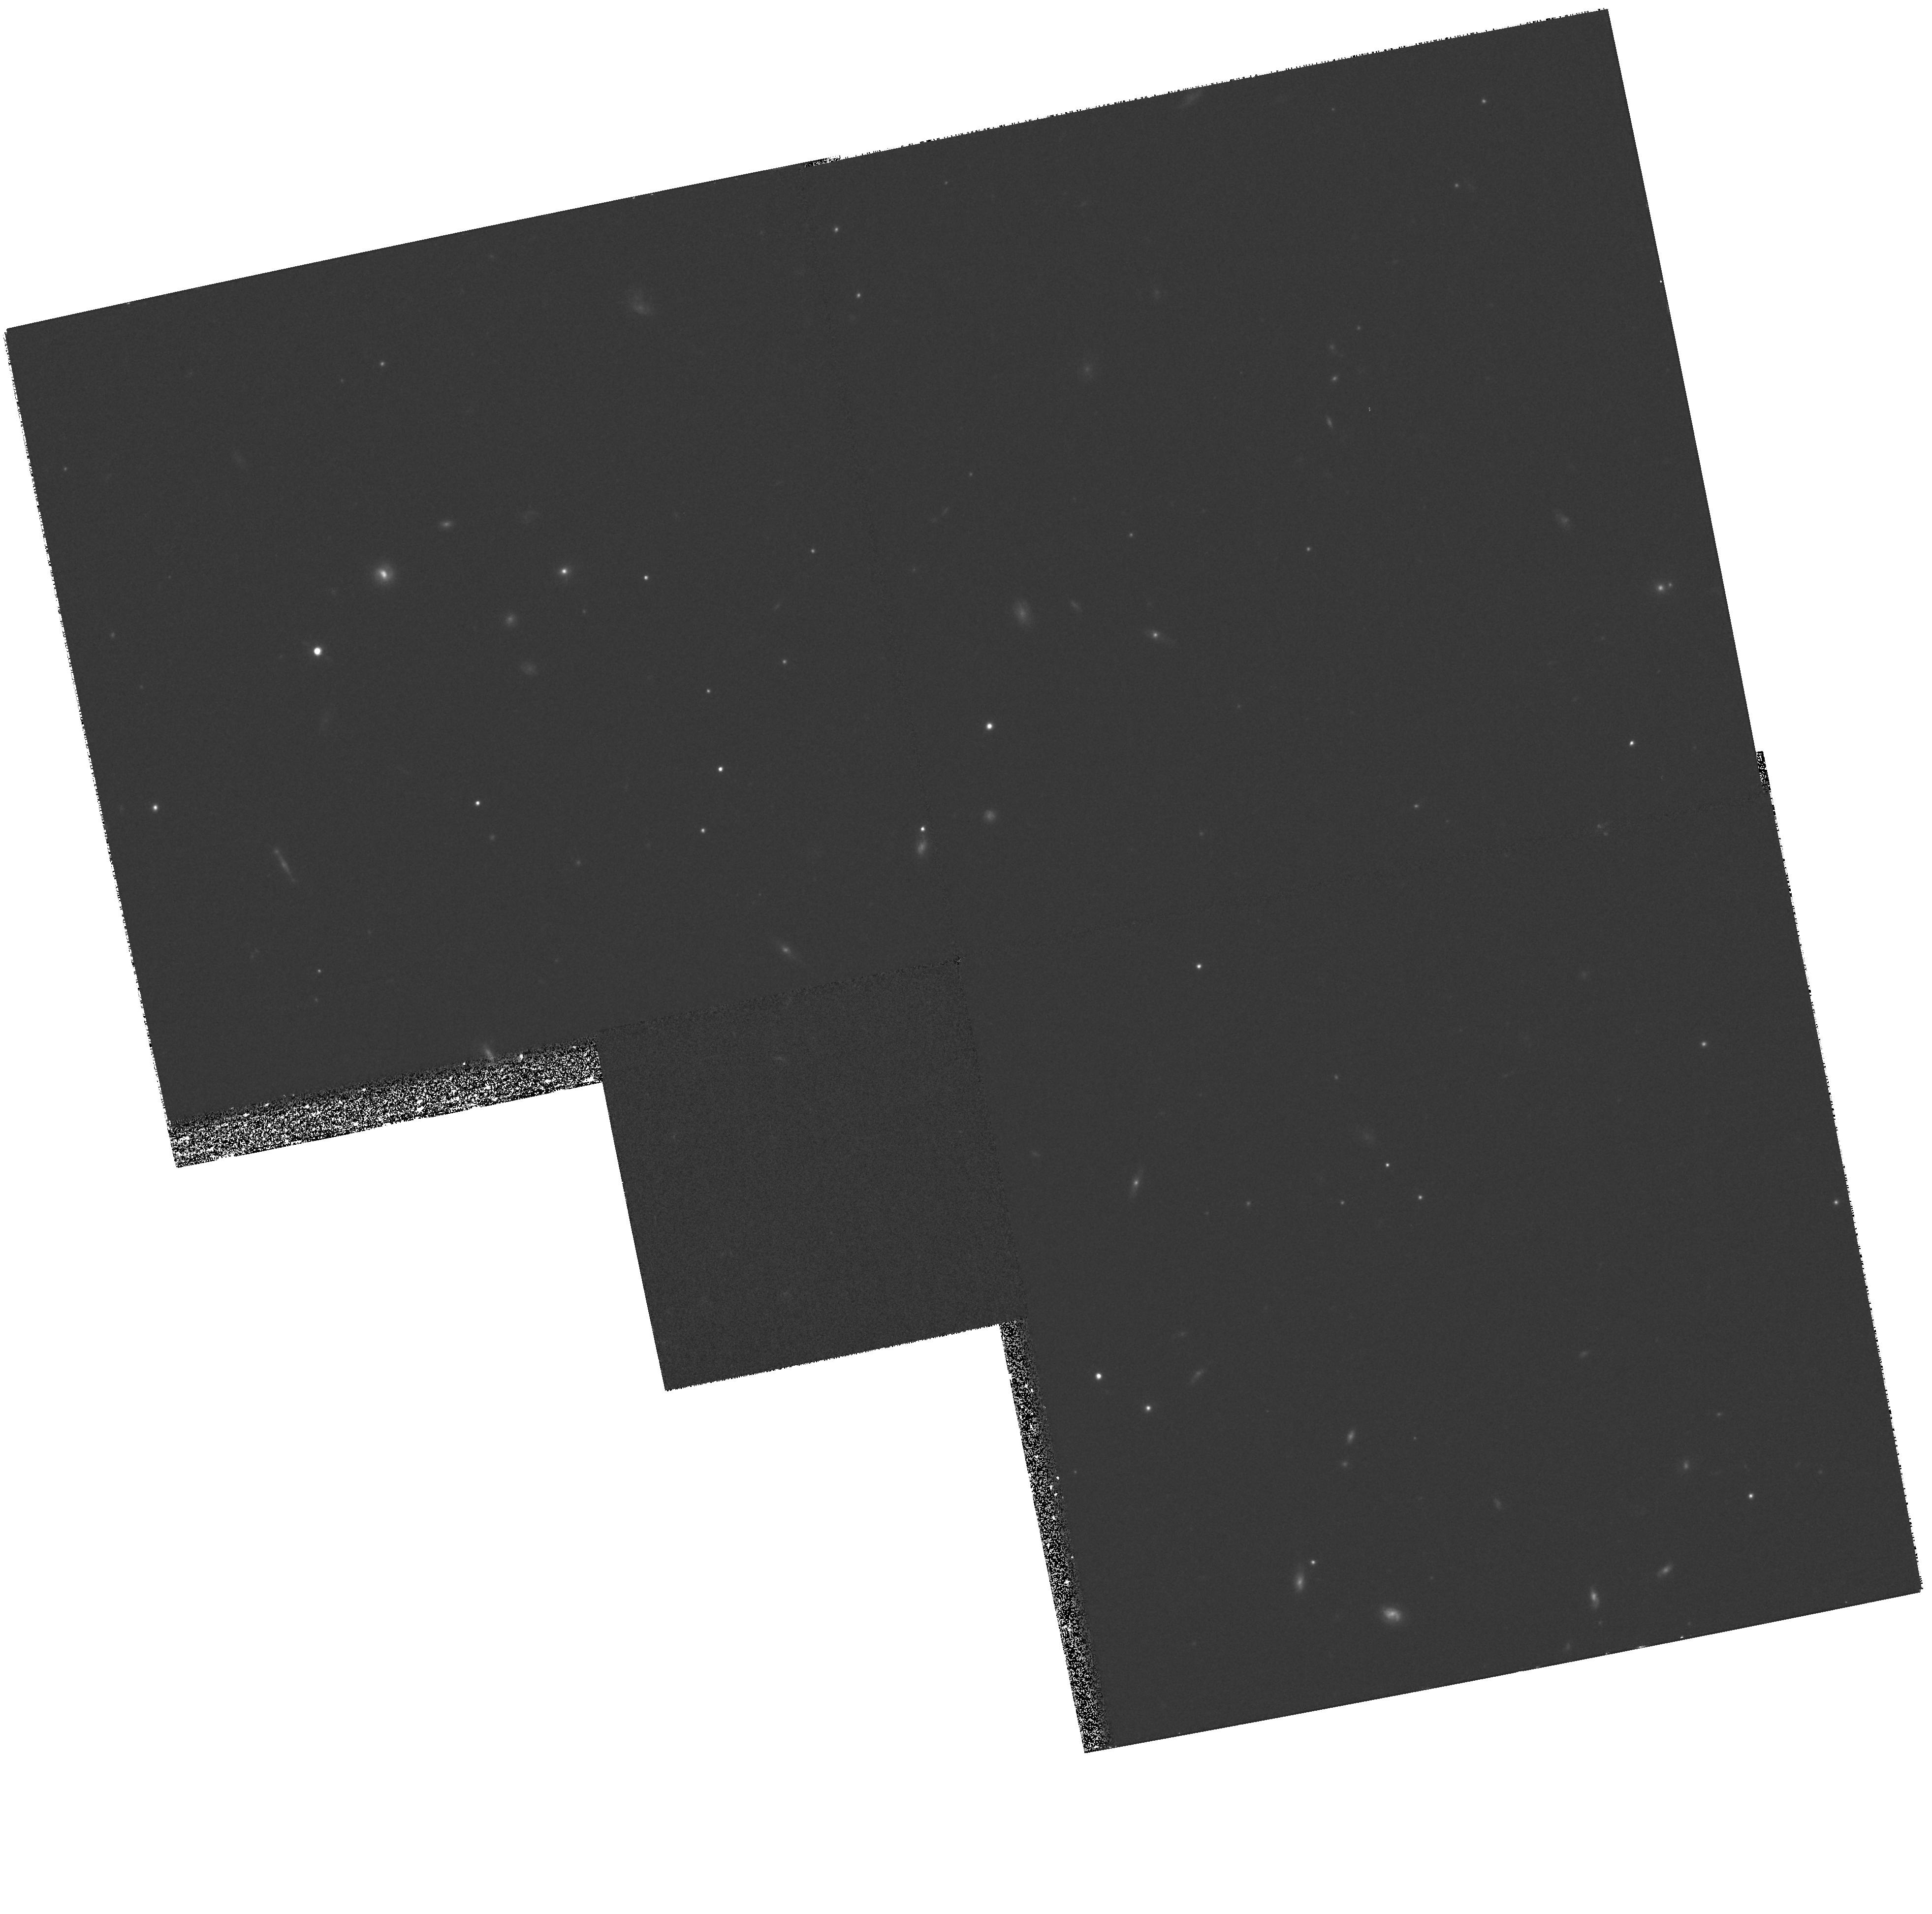
Target: M87-15ARCMIN-S-B
Instrument: WFPC2/PC
Filter: F814W
Exposure: 30 min
Observation ID: hst_6844_05_wfpc2_pc_f814w_u4pu05

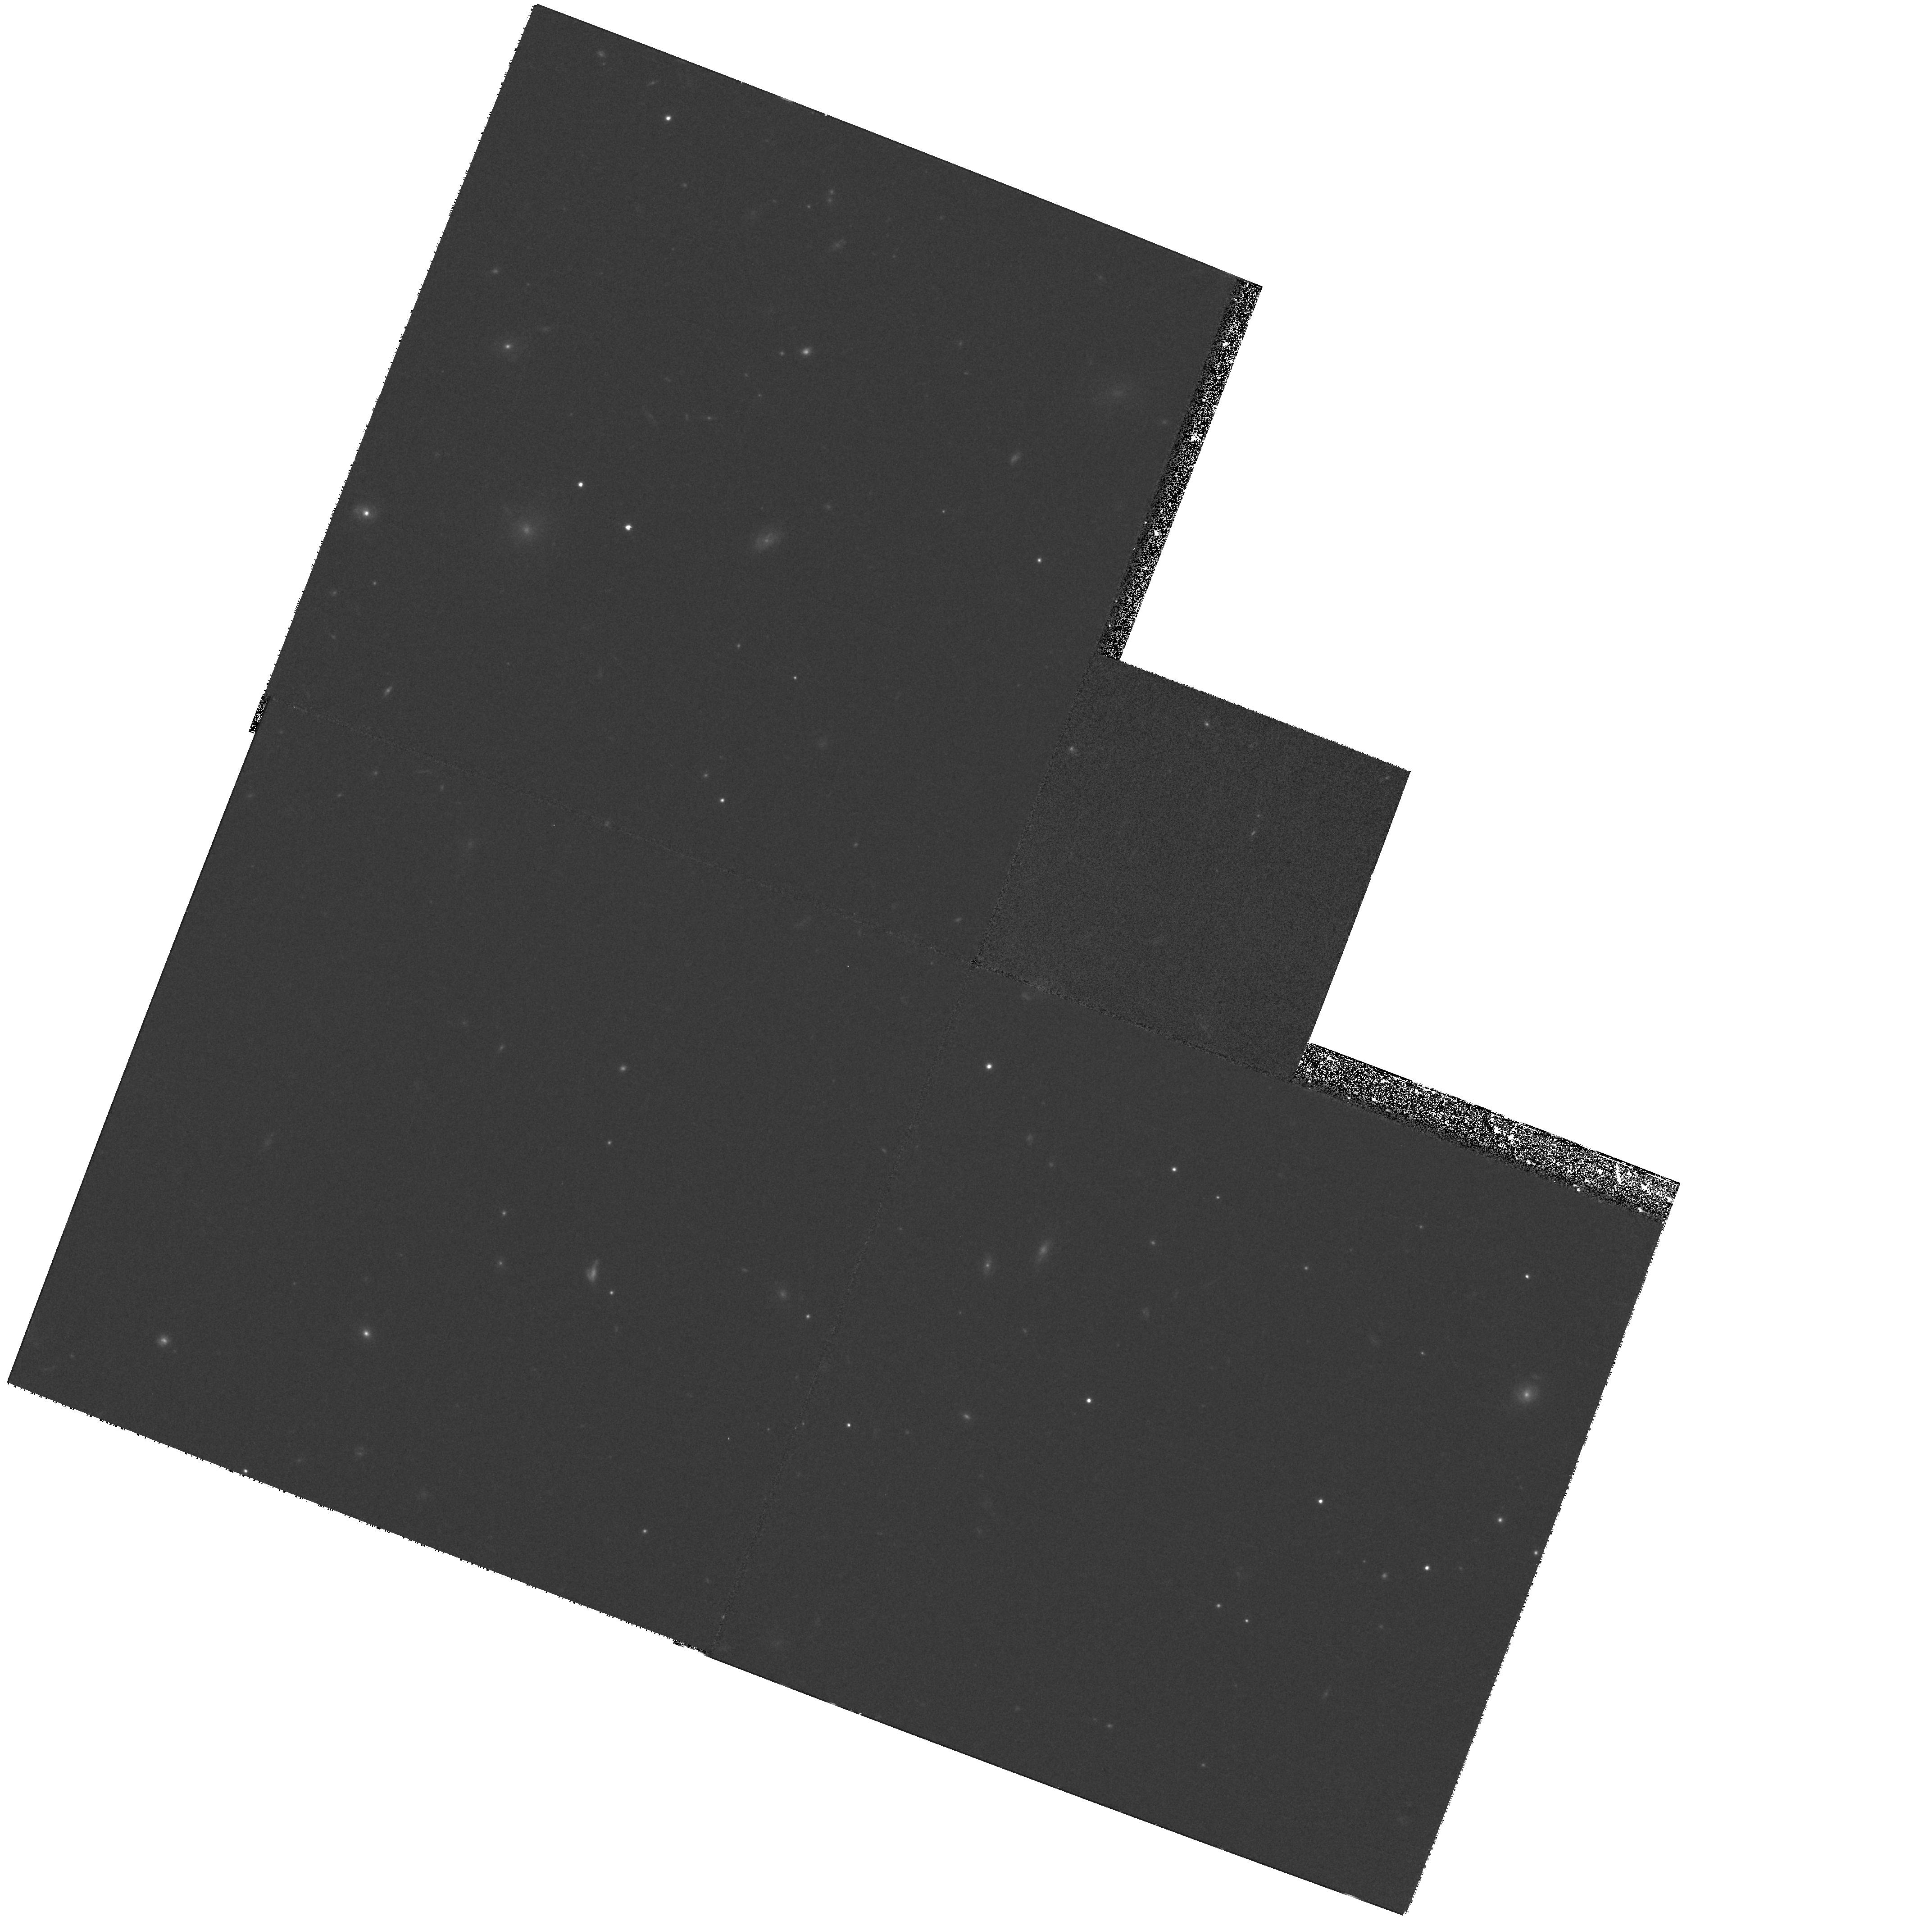
Target: M87-15ARCMIN-S-A
Instrument: WFPC2/PC
Filter: F814W
Exposure: 30 min
Observation ID: hst_6844_06_wfpc2_pc_f814w_u4pu06

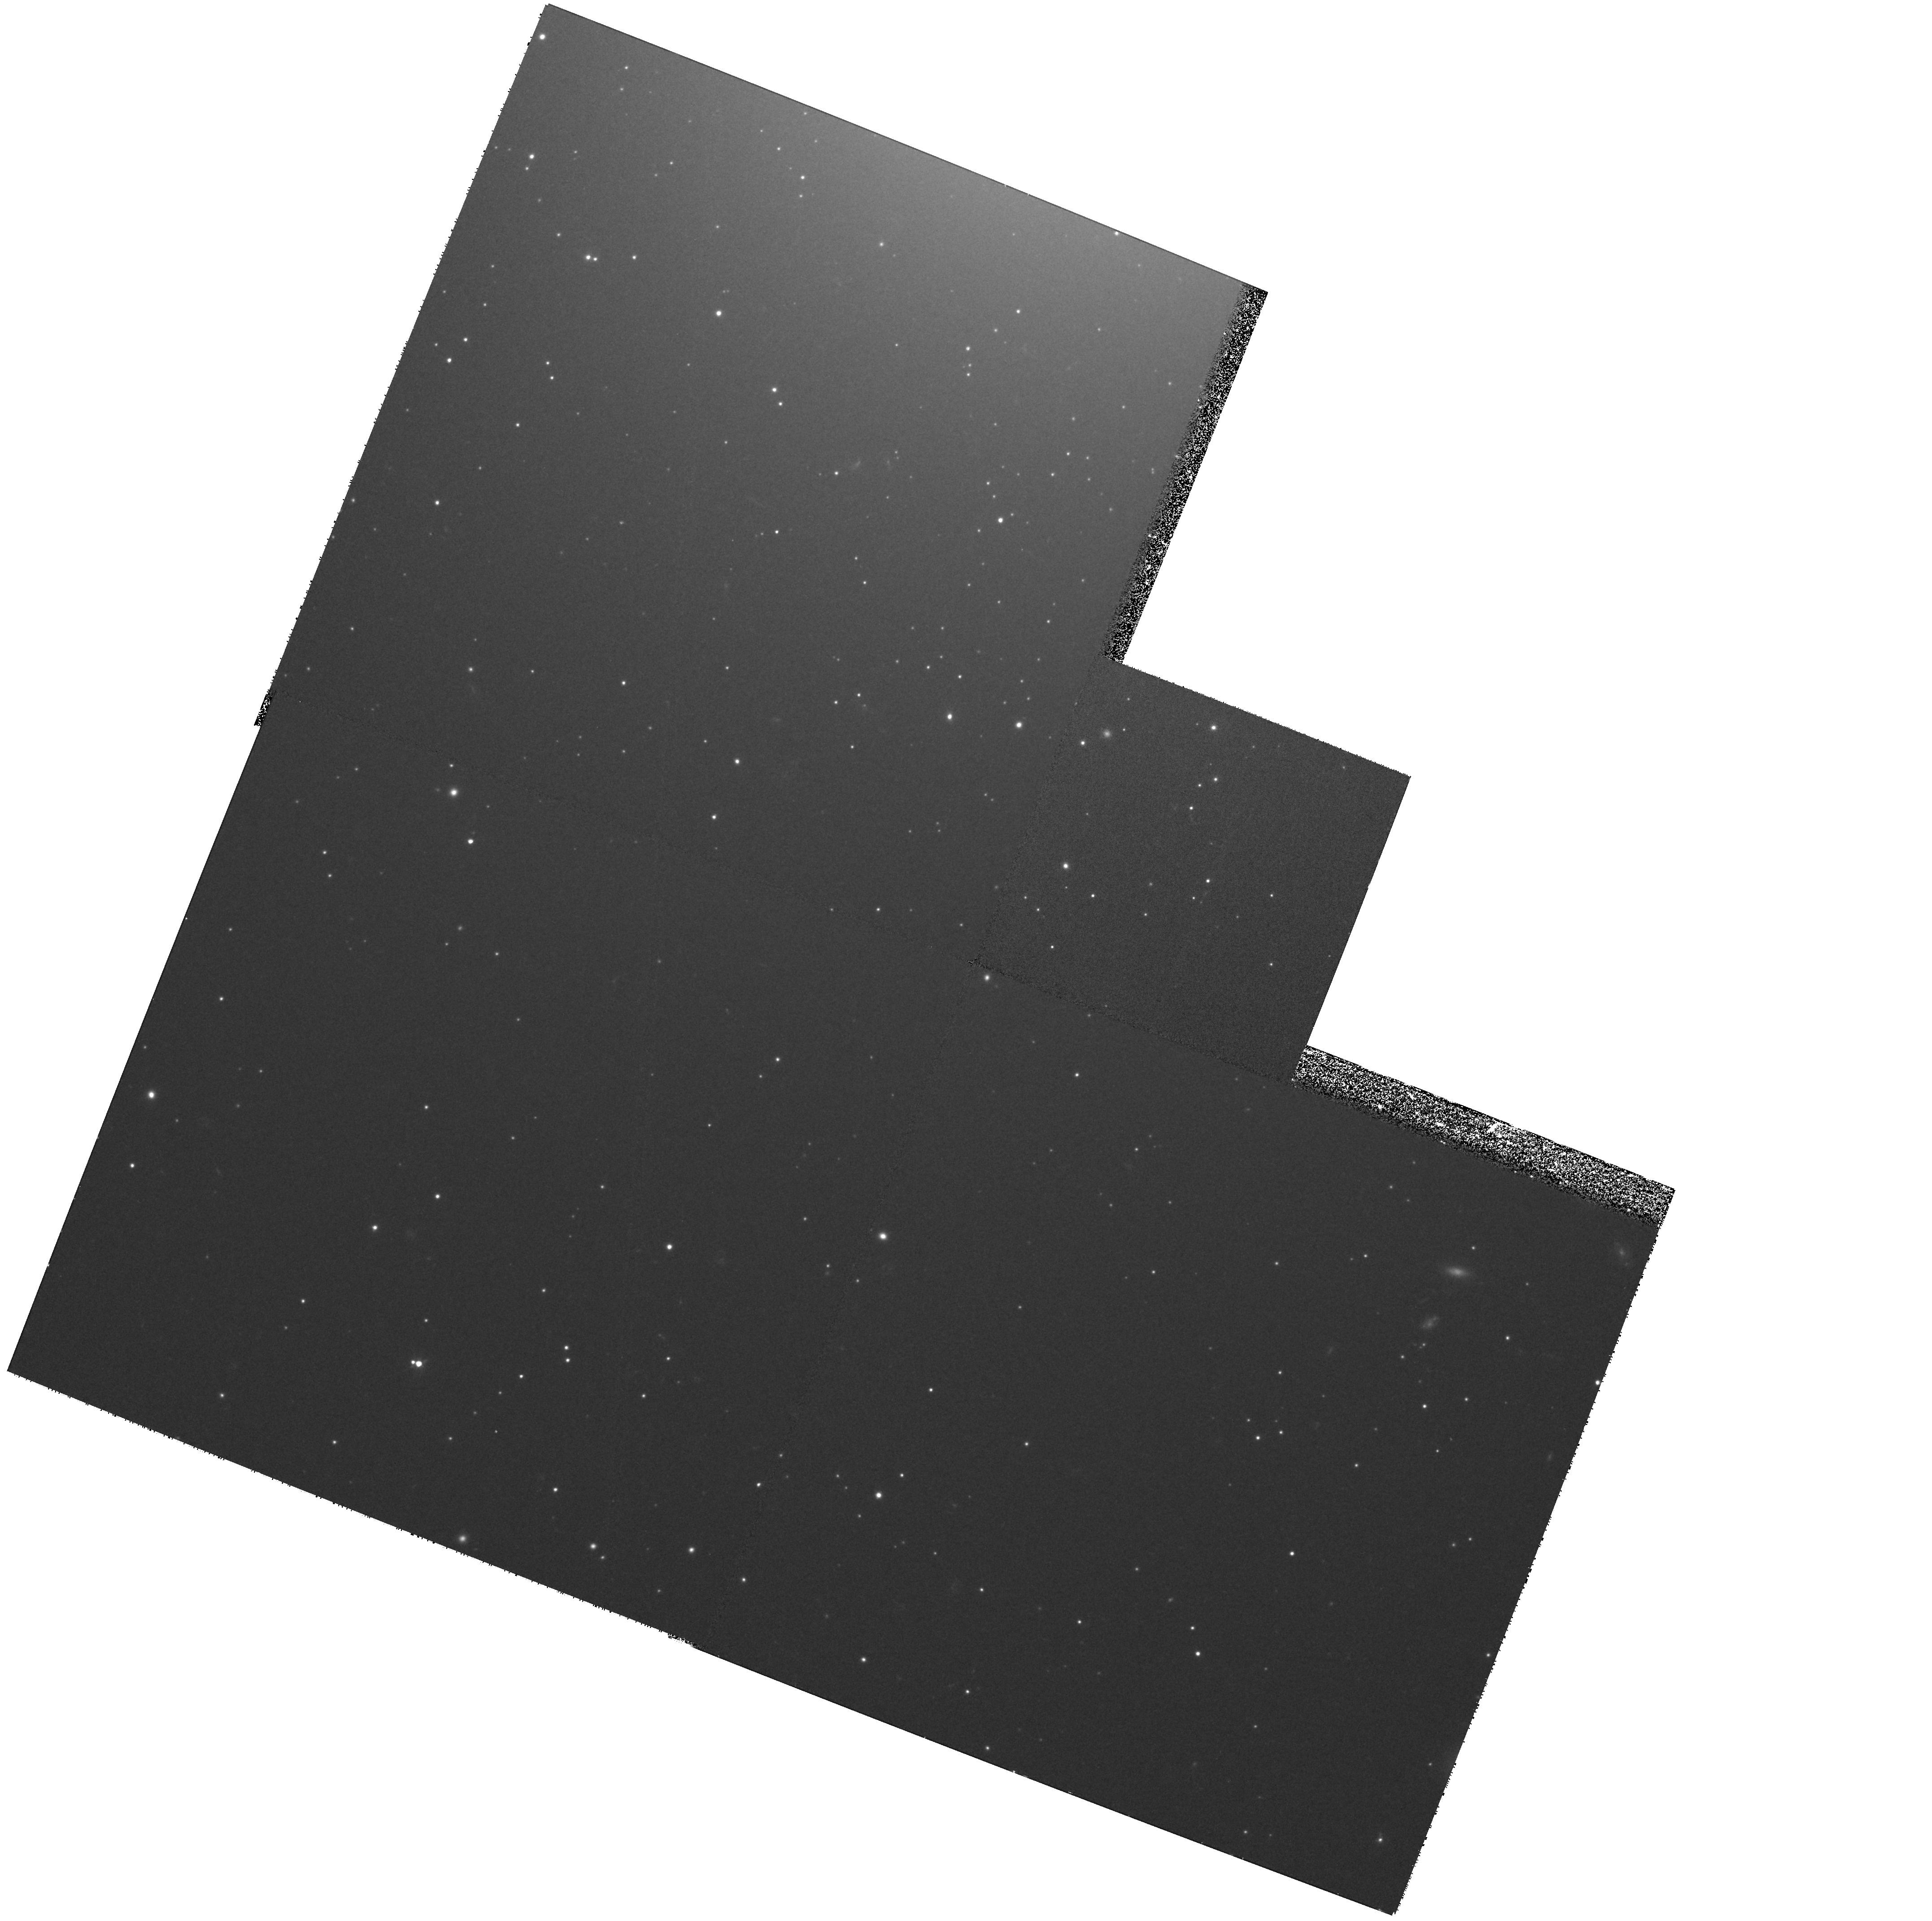
Target: M87-2.3ARCMIN-S
Instrument: WFPC2/PC
Filter: F555W
Exposure: 33 min
Observation ID: hst_6844_02_wfpc2_pc_f555w_u4pu02

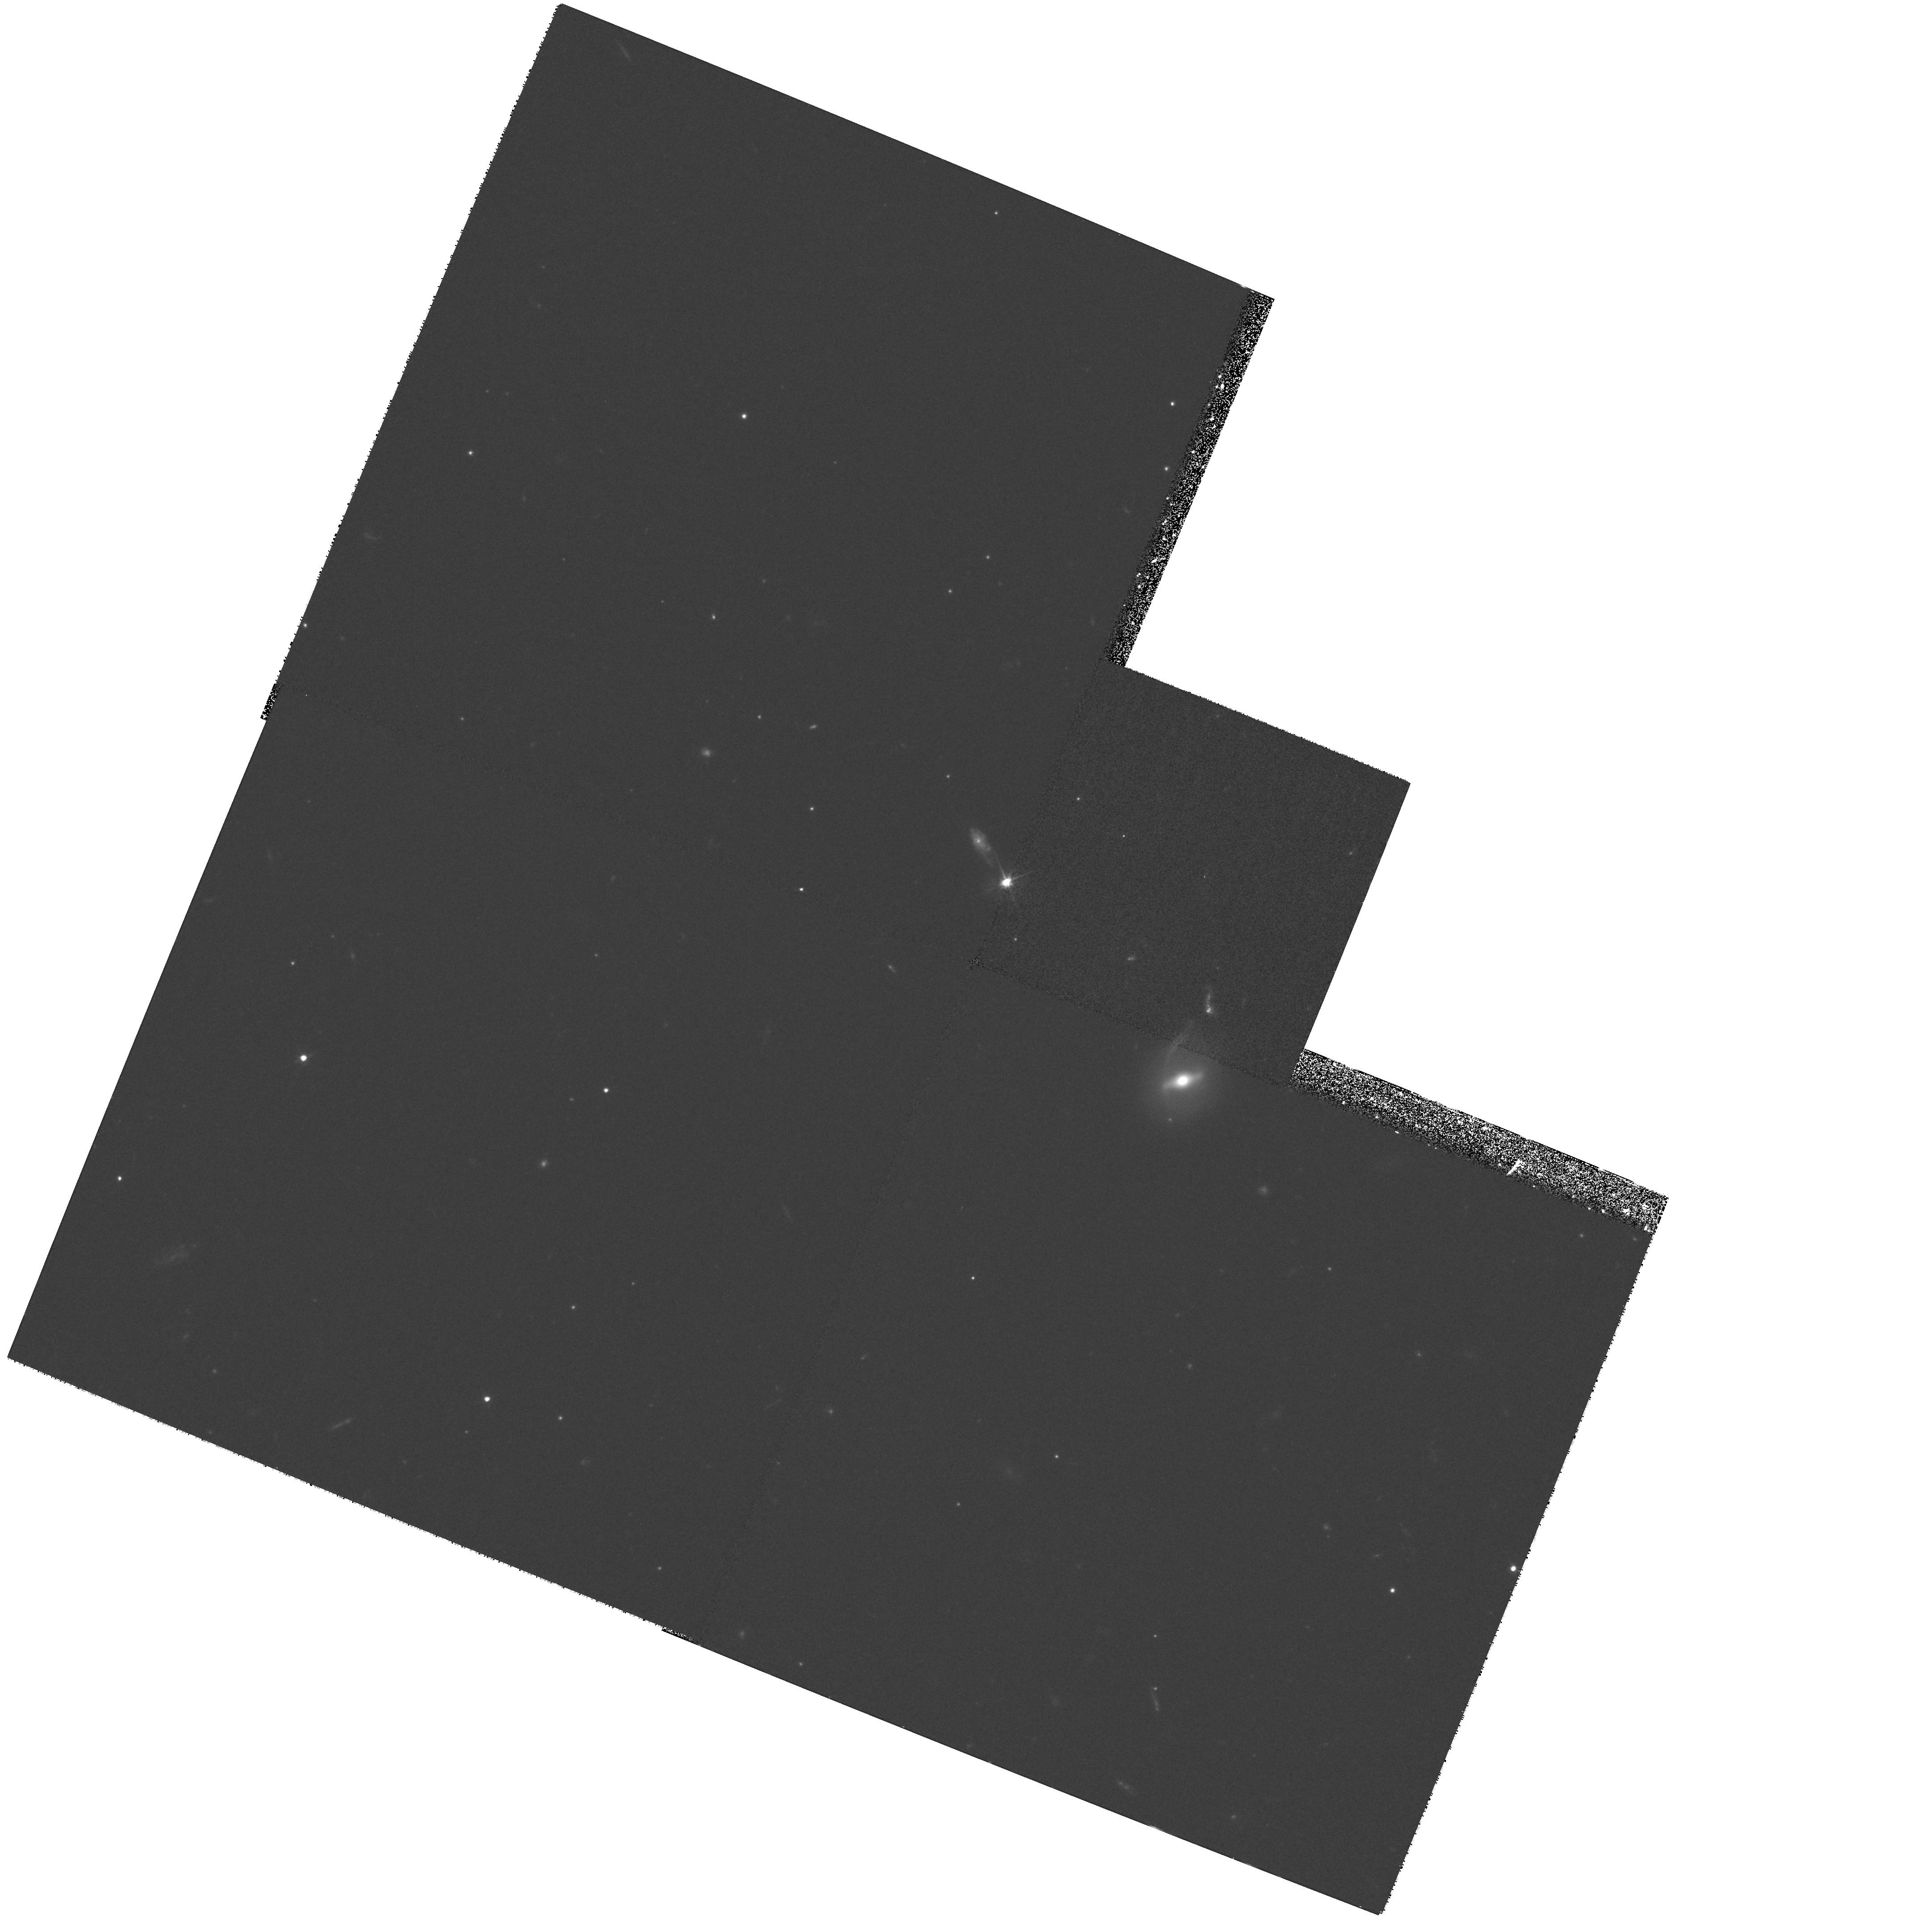
Target: M87-12ARCMIN-S
Instrument: WFPC2/PC
Filter: F555W
Exposure: 33 min
Observation ID: hst_6844_07_wfpc2_pc_f555w_u4pu07

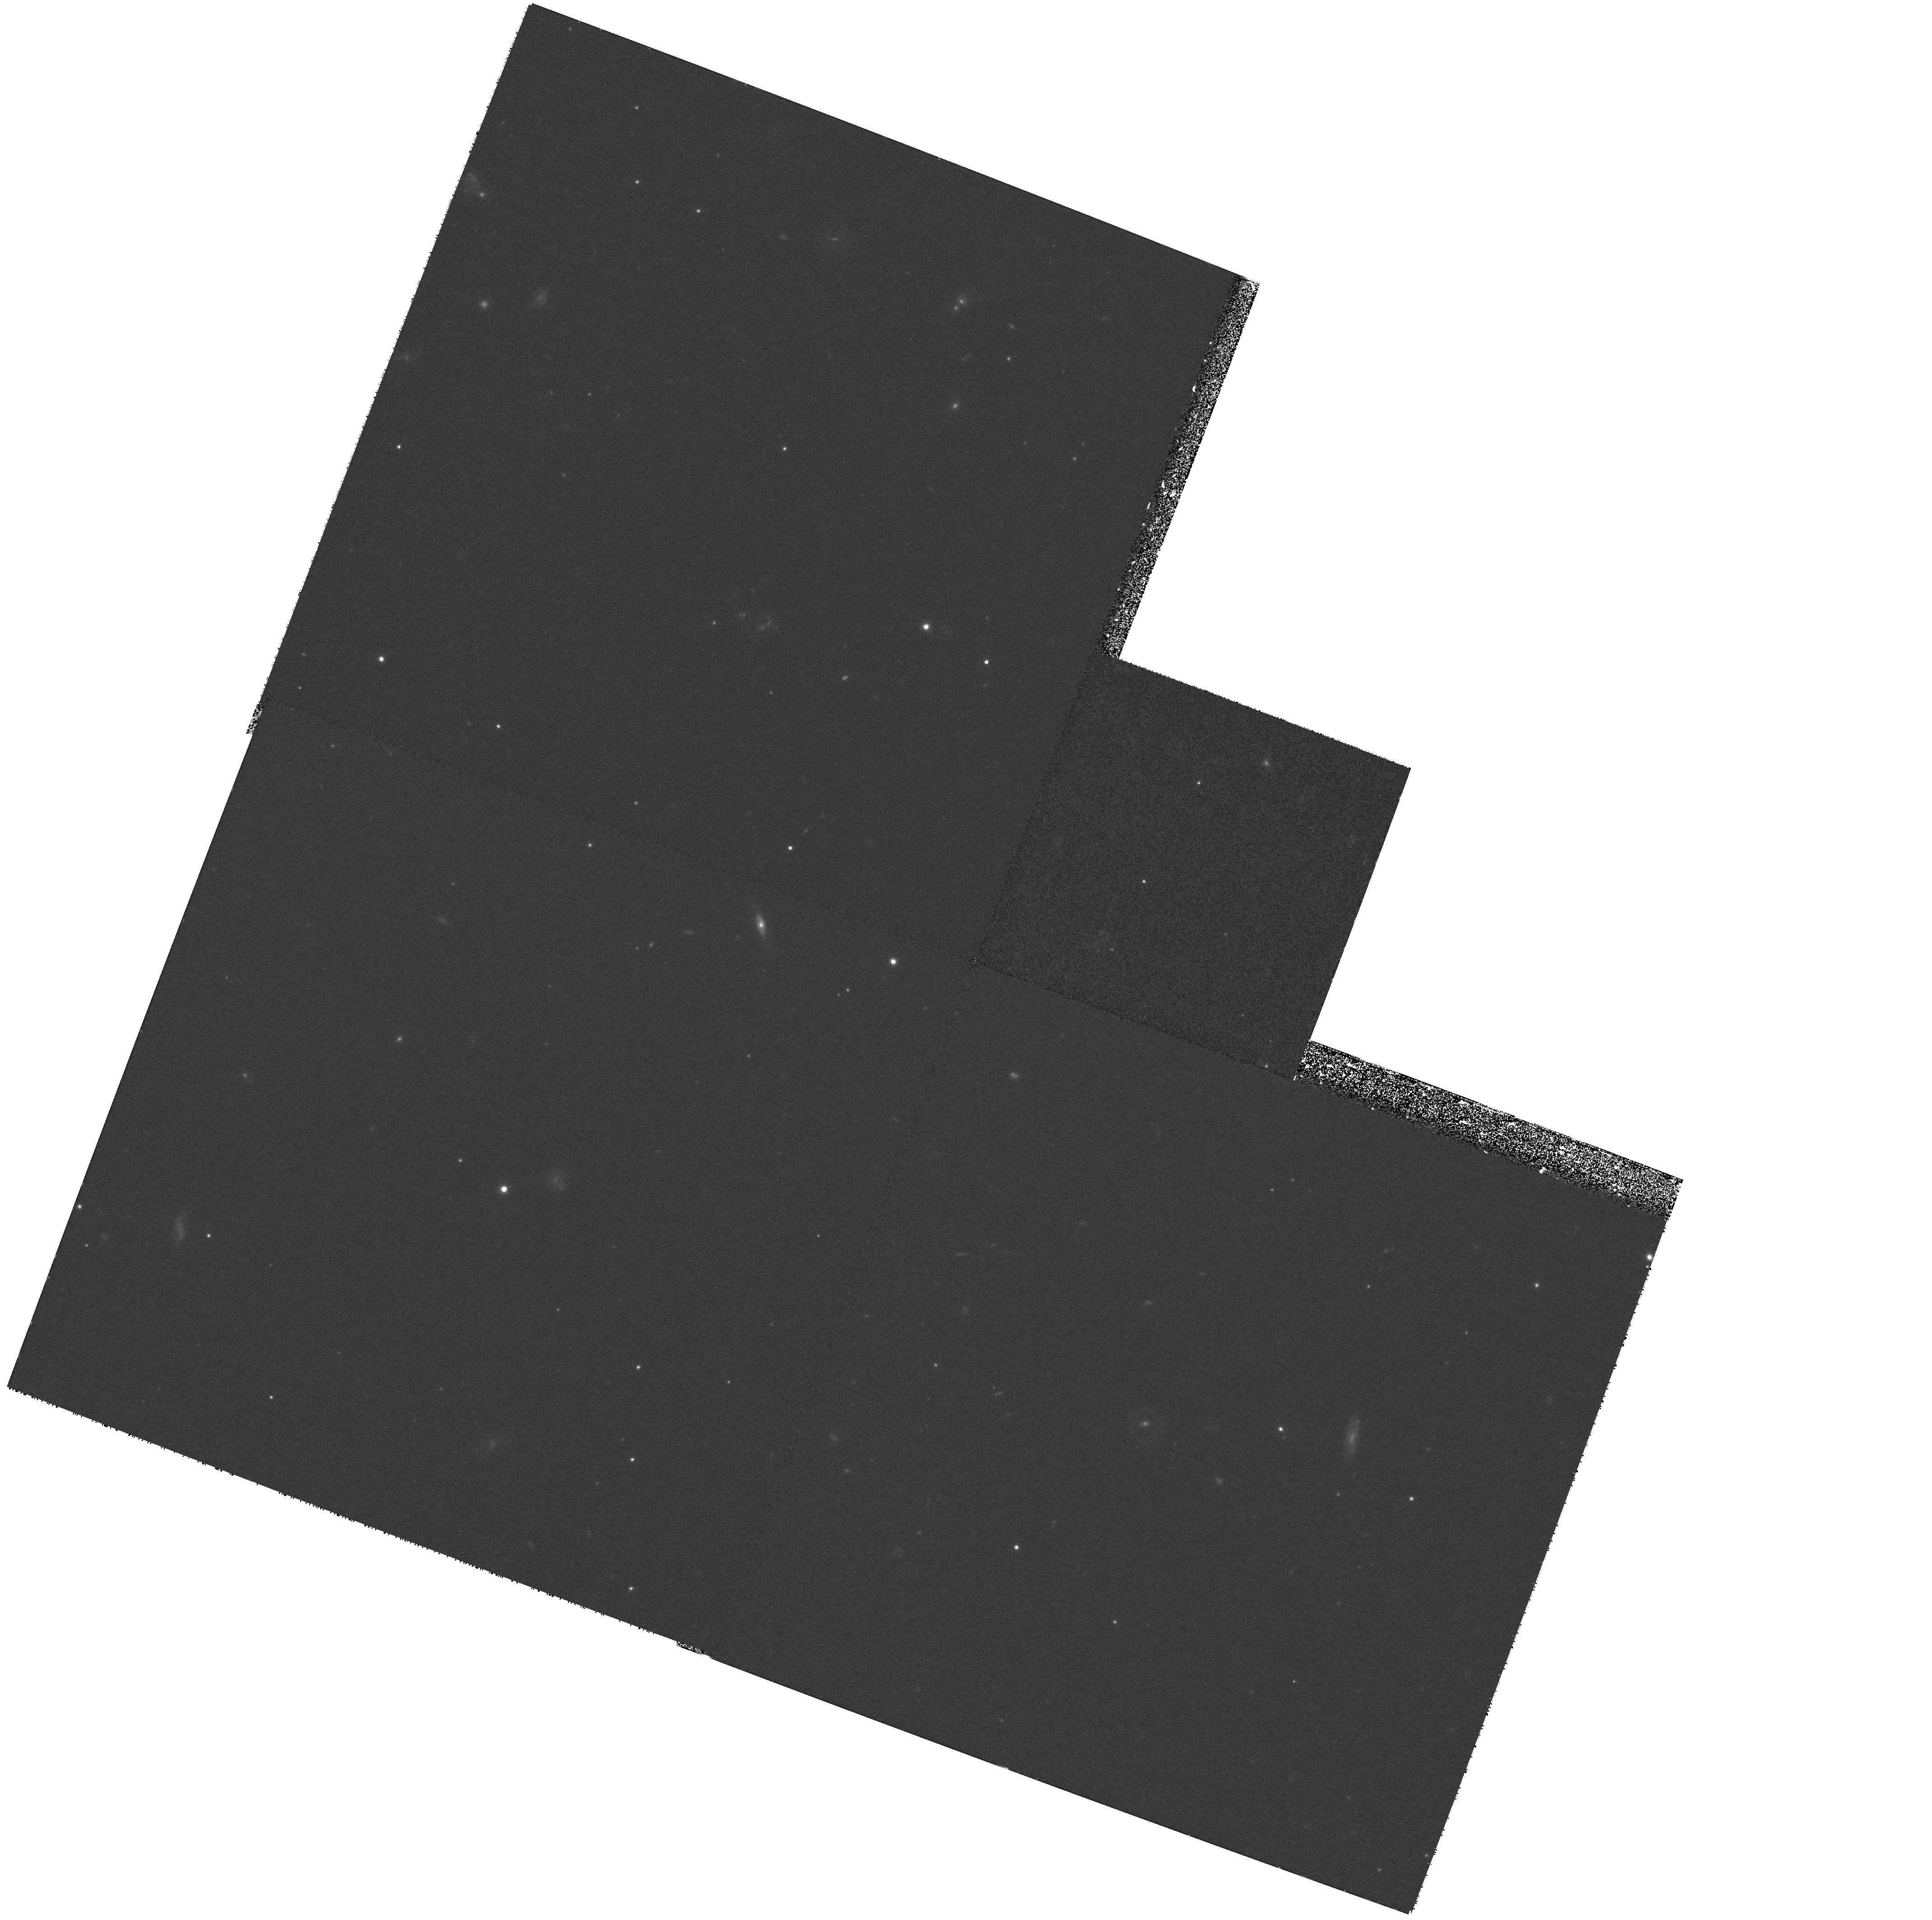
Target: M87-10ARCMIN-S
Instrument: WFPC2/PC
Filter: F555W
Exposure: 33 min
Observation ID: hst_6844_04_wfpc2_pc_f555w_u4pu04

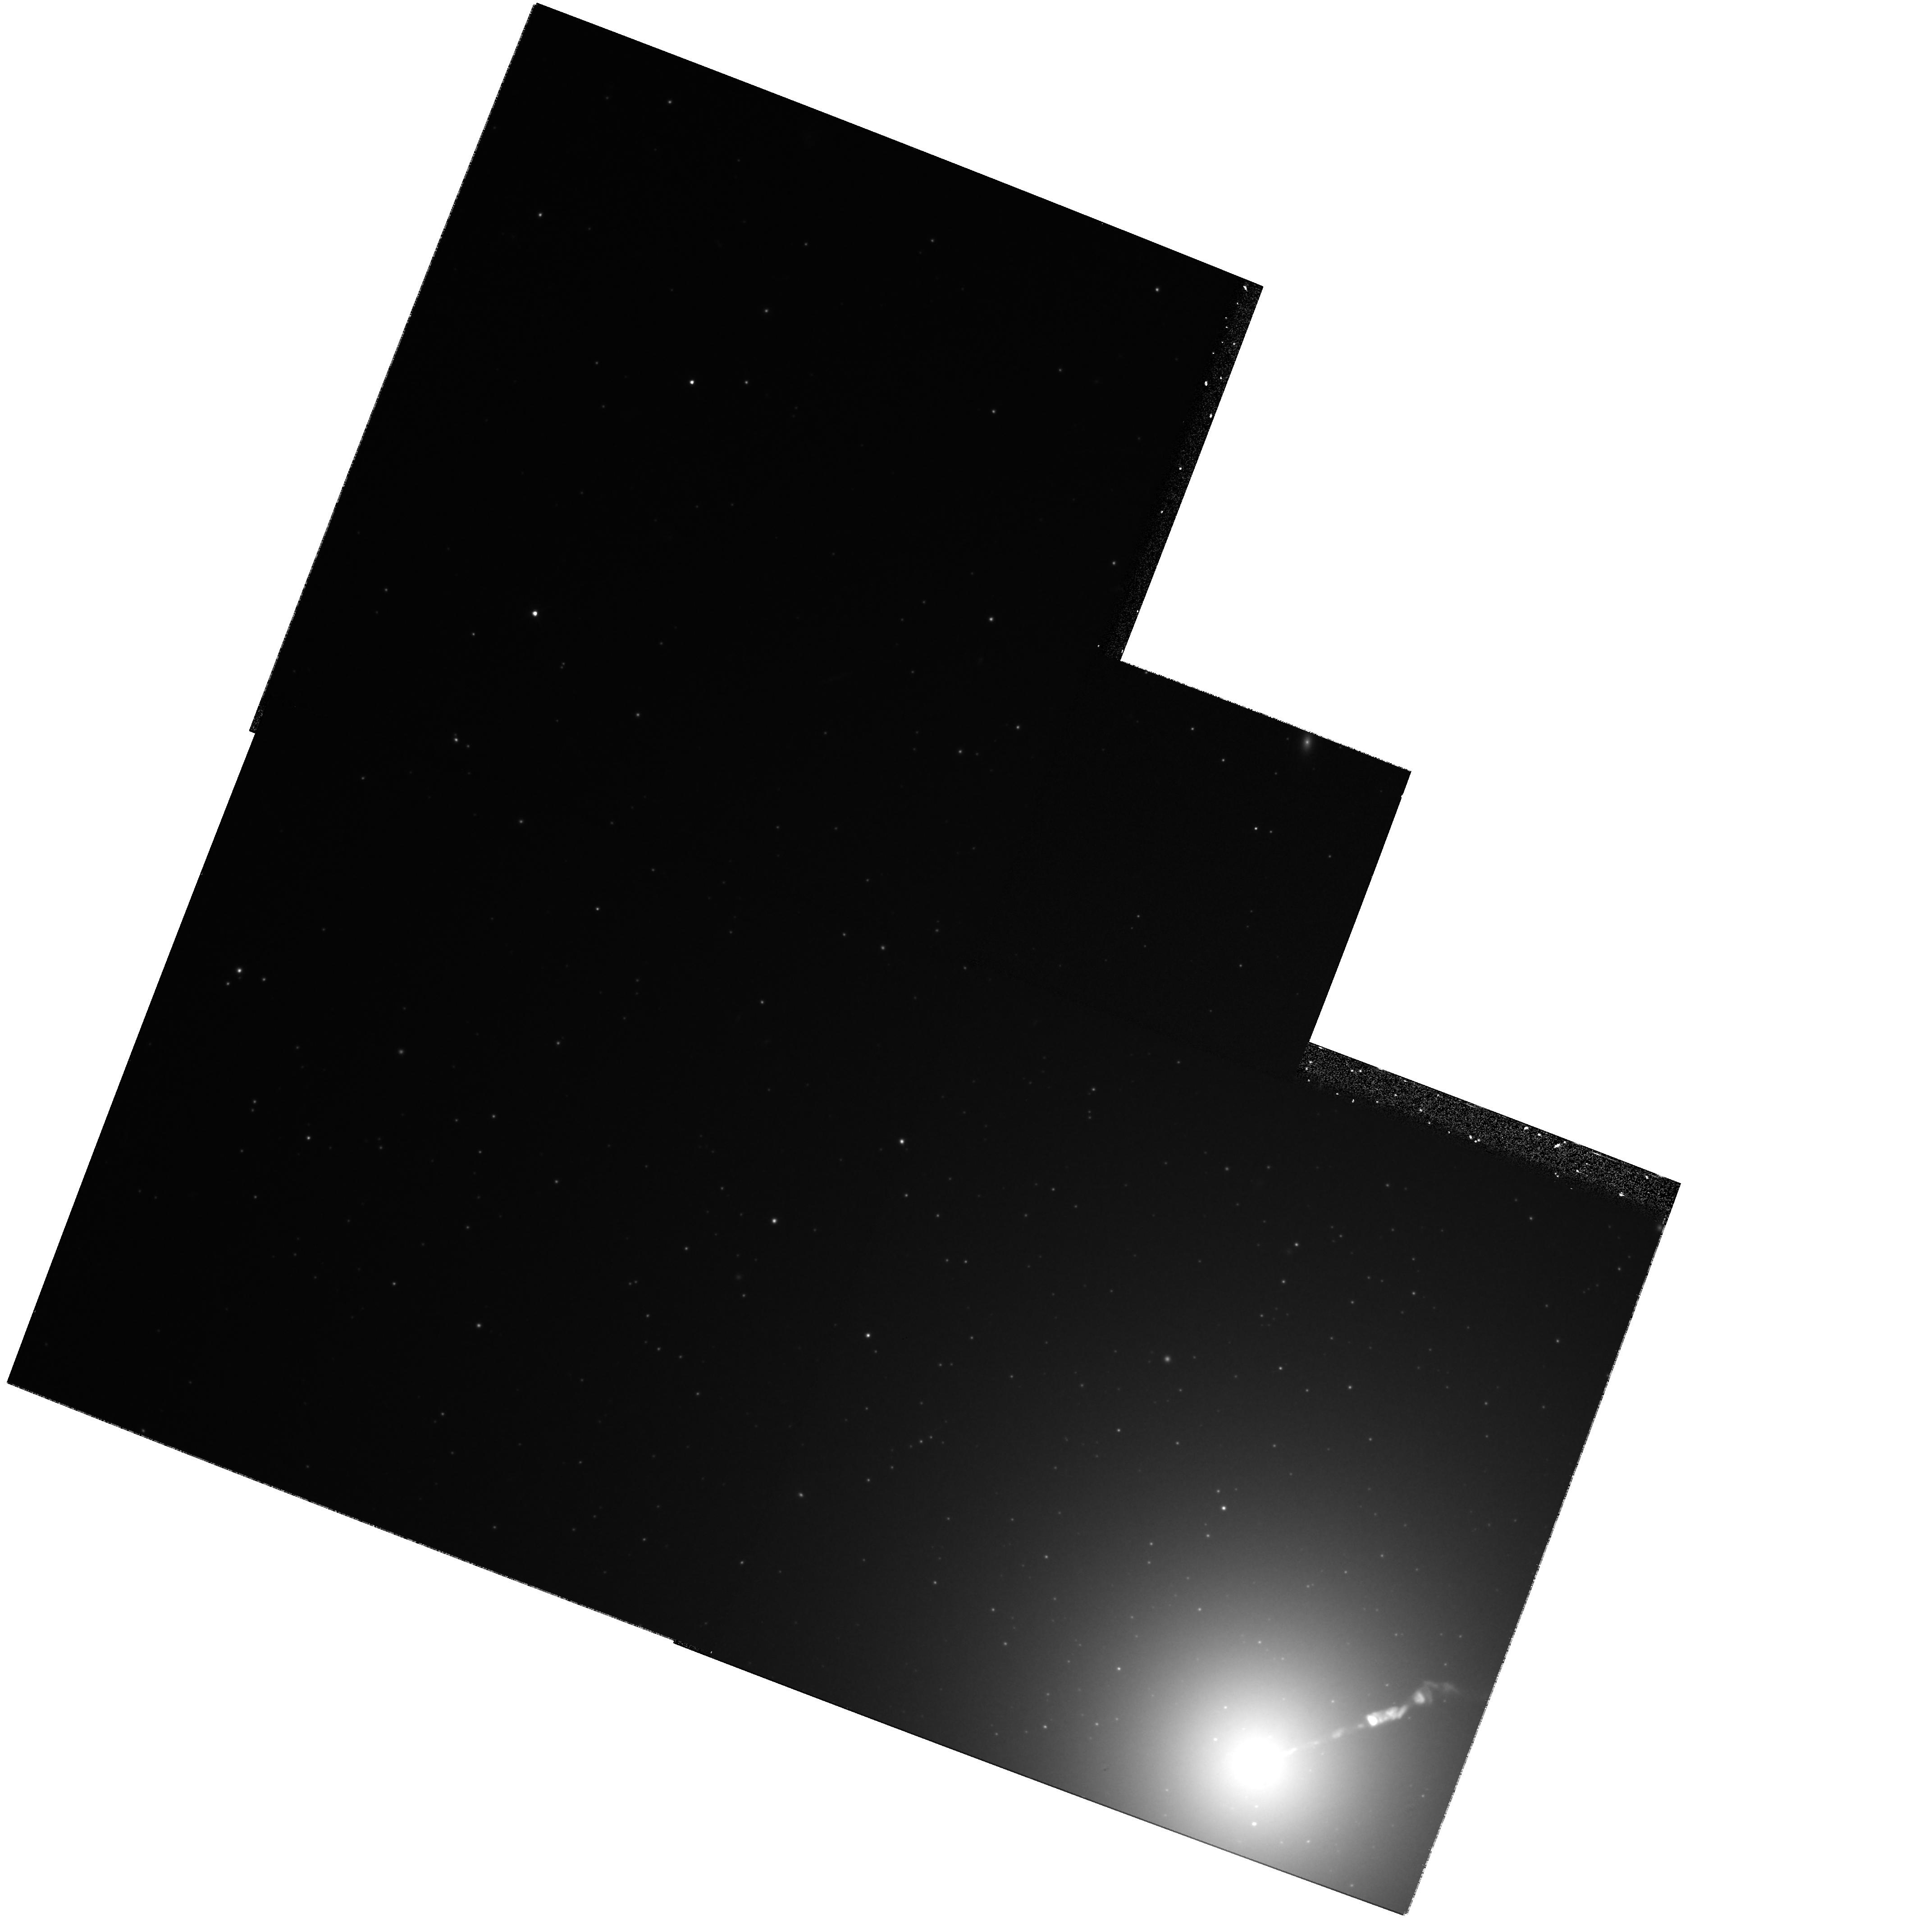
Target: M87-1.7ARCMIN-N
Instrument: WFPC2/PC
Filter: F814W
Exposure: 30 min
Observation ID: hst_6844_01_wfpc2_pc_f814w_u4pu01

M87 Globular Clusters {#6746 Parallel Field follow-up } (PI: Macchetto, F. Duccio)

We propose to obtain WFPC2 images of the globular cluster system of M87 in F555W and F814W at various galactocentric radii. We intend to observe the globular clusters in 5 fields that are 2.5,7.5,10 and 15 arcmins south of the galaxy, roughly along a N-S line and another field 1.7' N of the galaxy. Sub-arcsecond dithering will be employed to reduce the effect of undersampling of the psf.